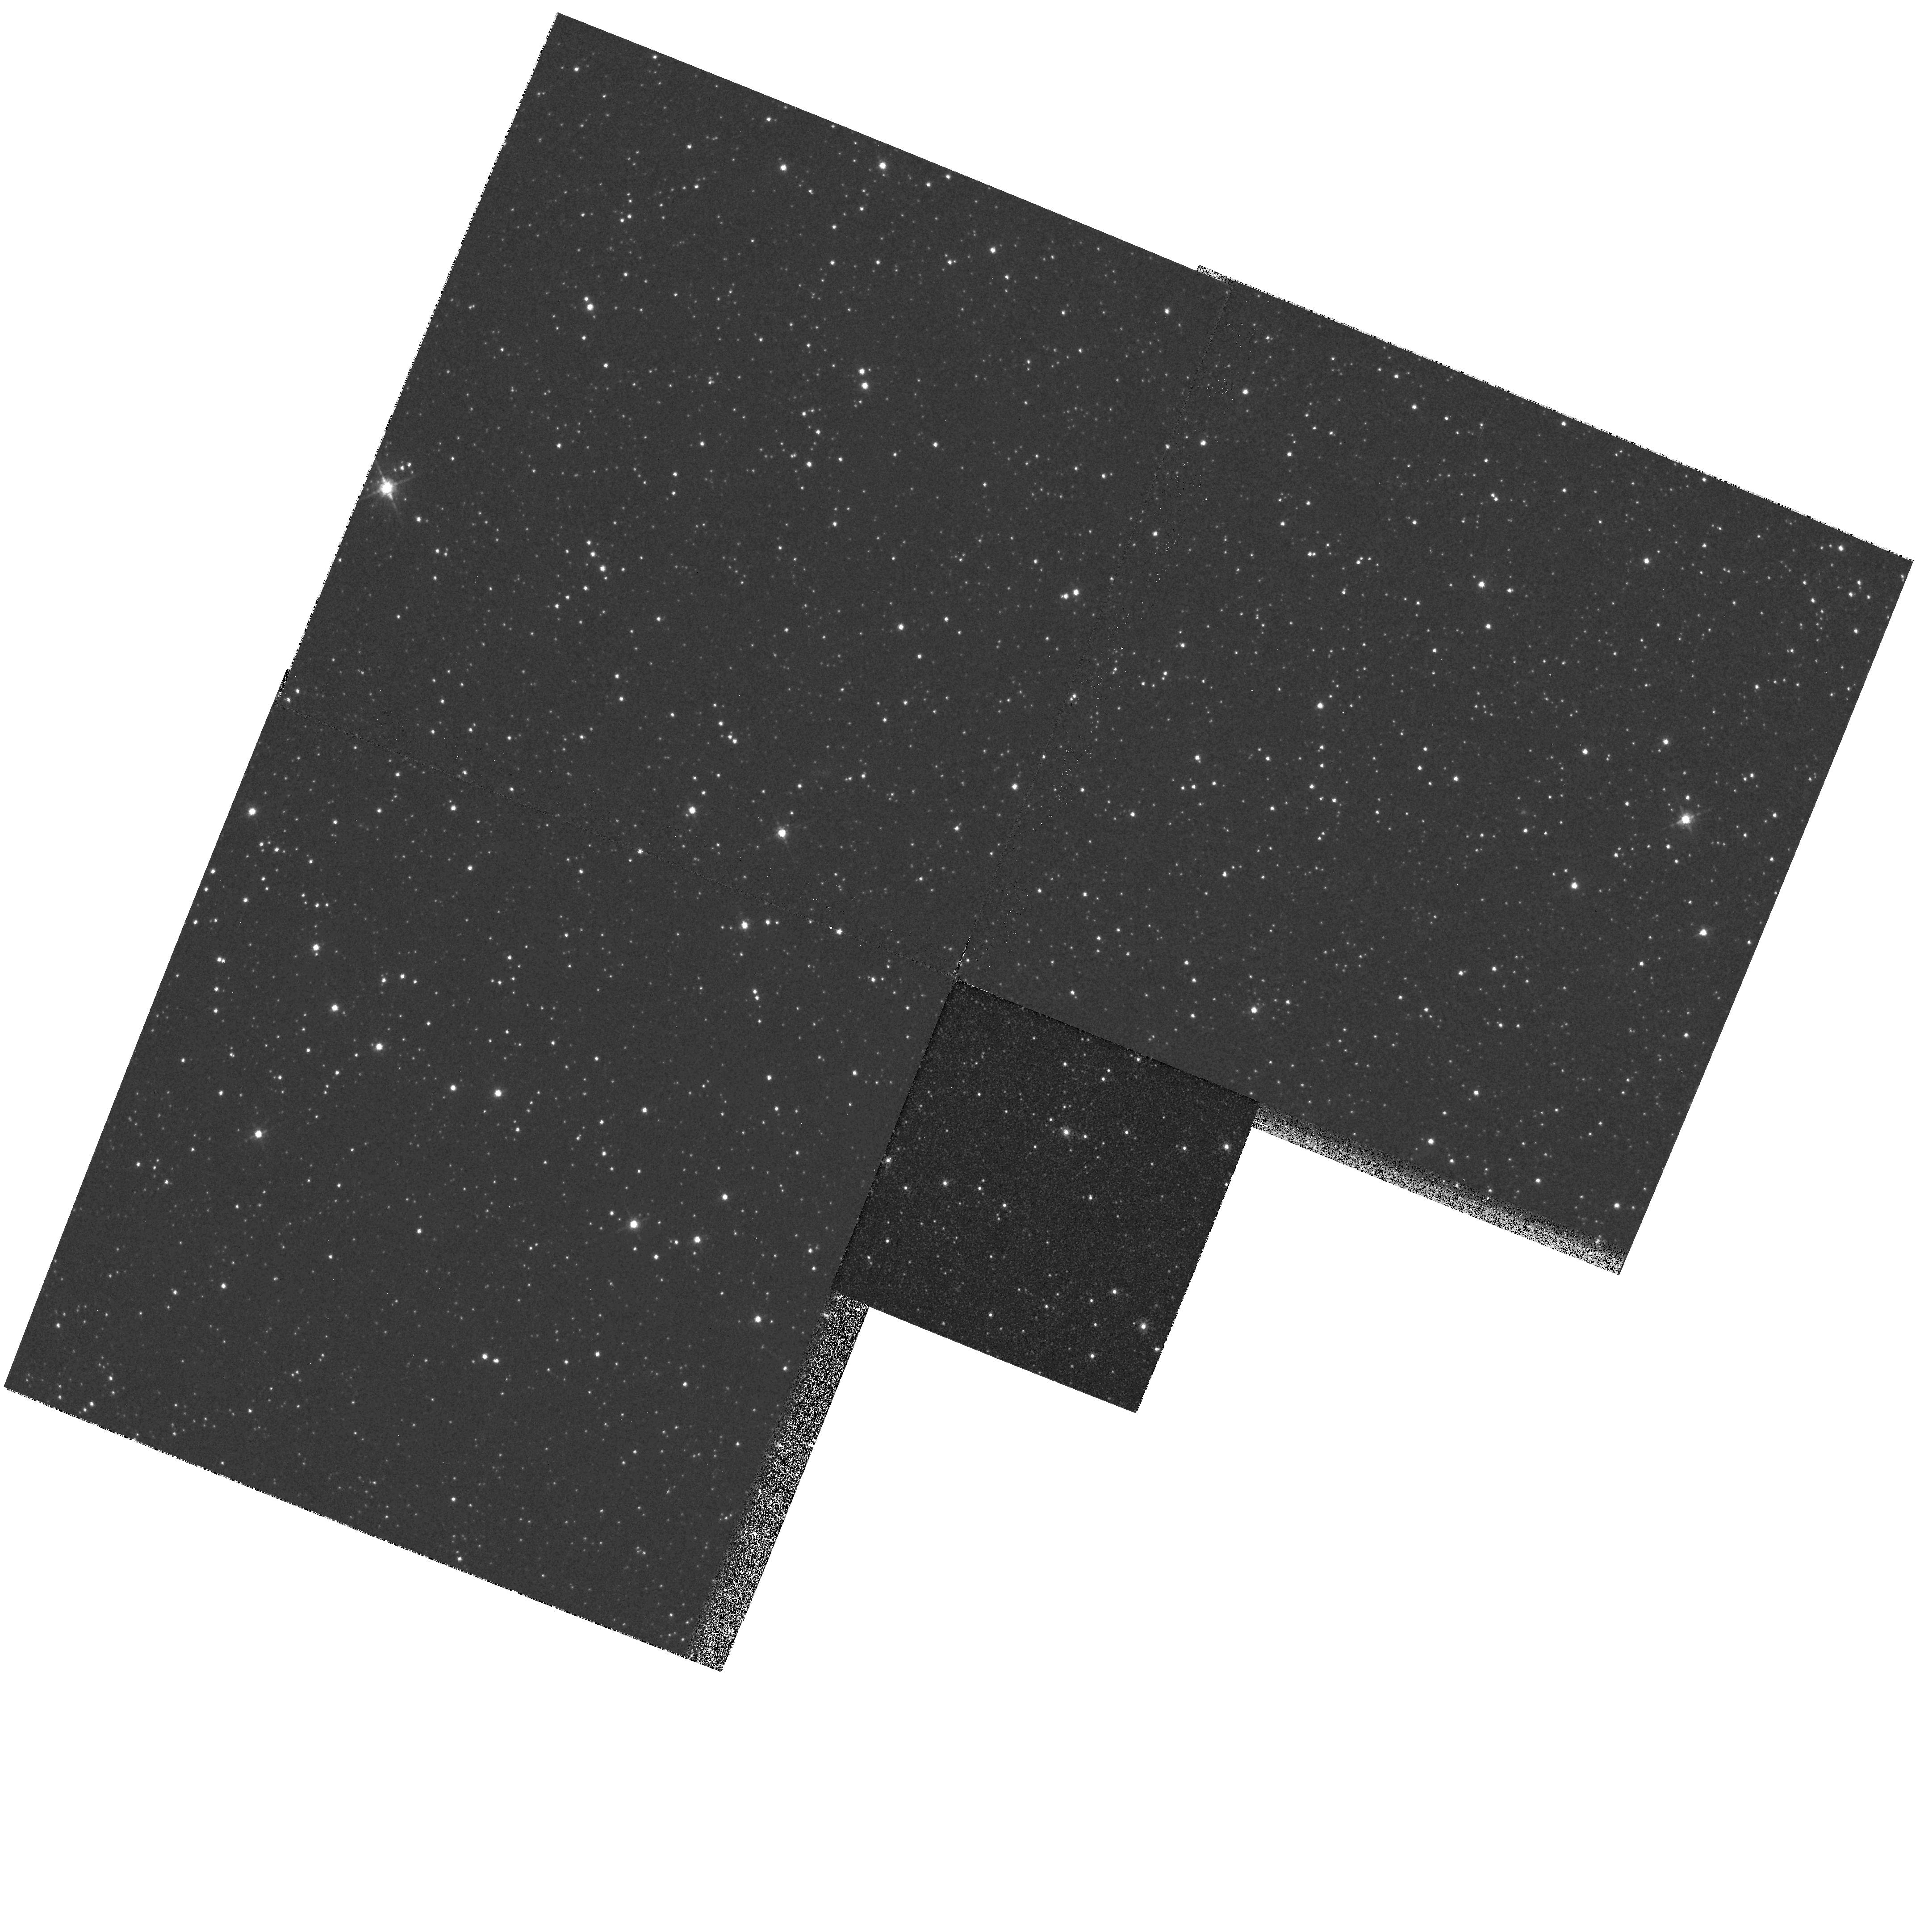
Target: CAL-87
Instrument: WFPC2/PC
Filter: F675W
Exposure: 2 min
Observation ID: hst_6135_02_wfpc2_pc_f675w_u2r202

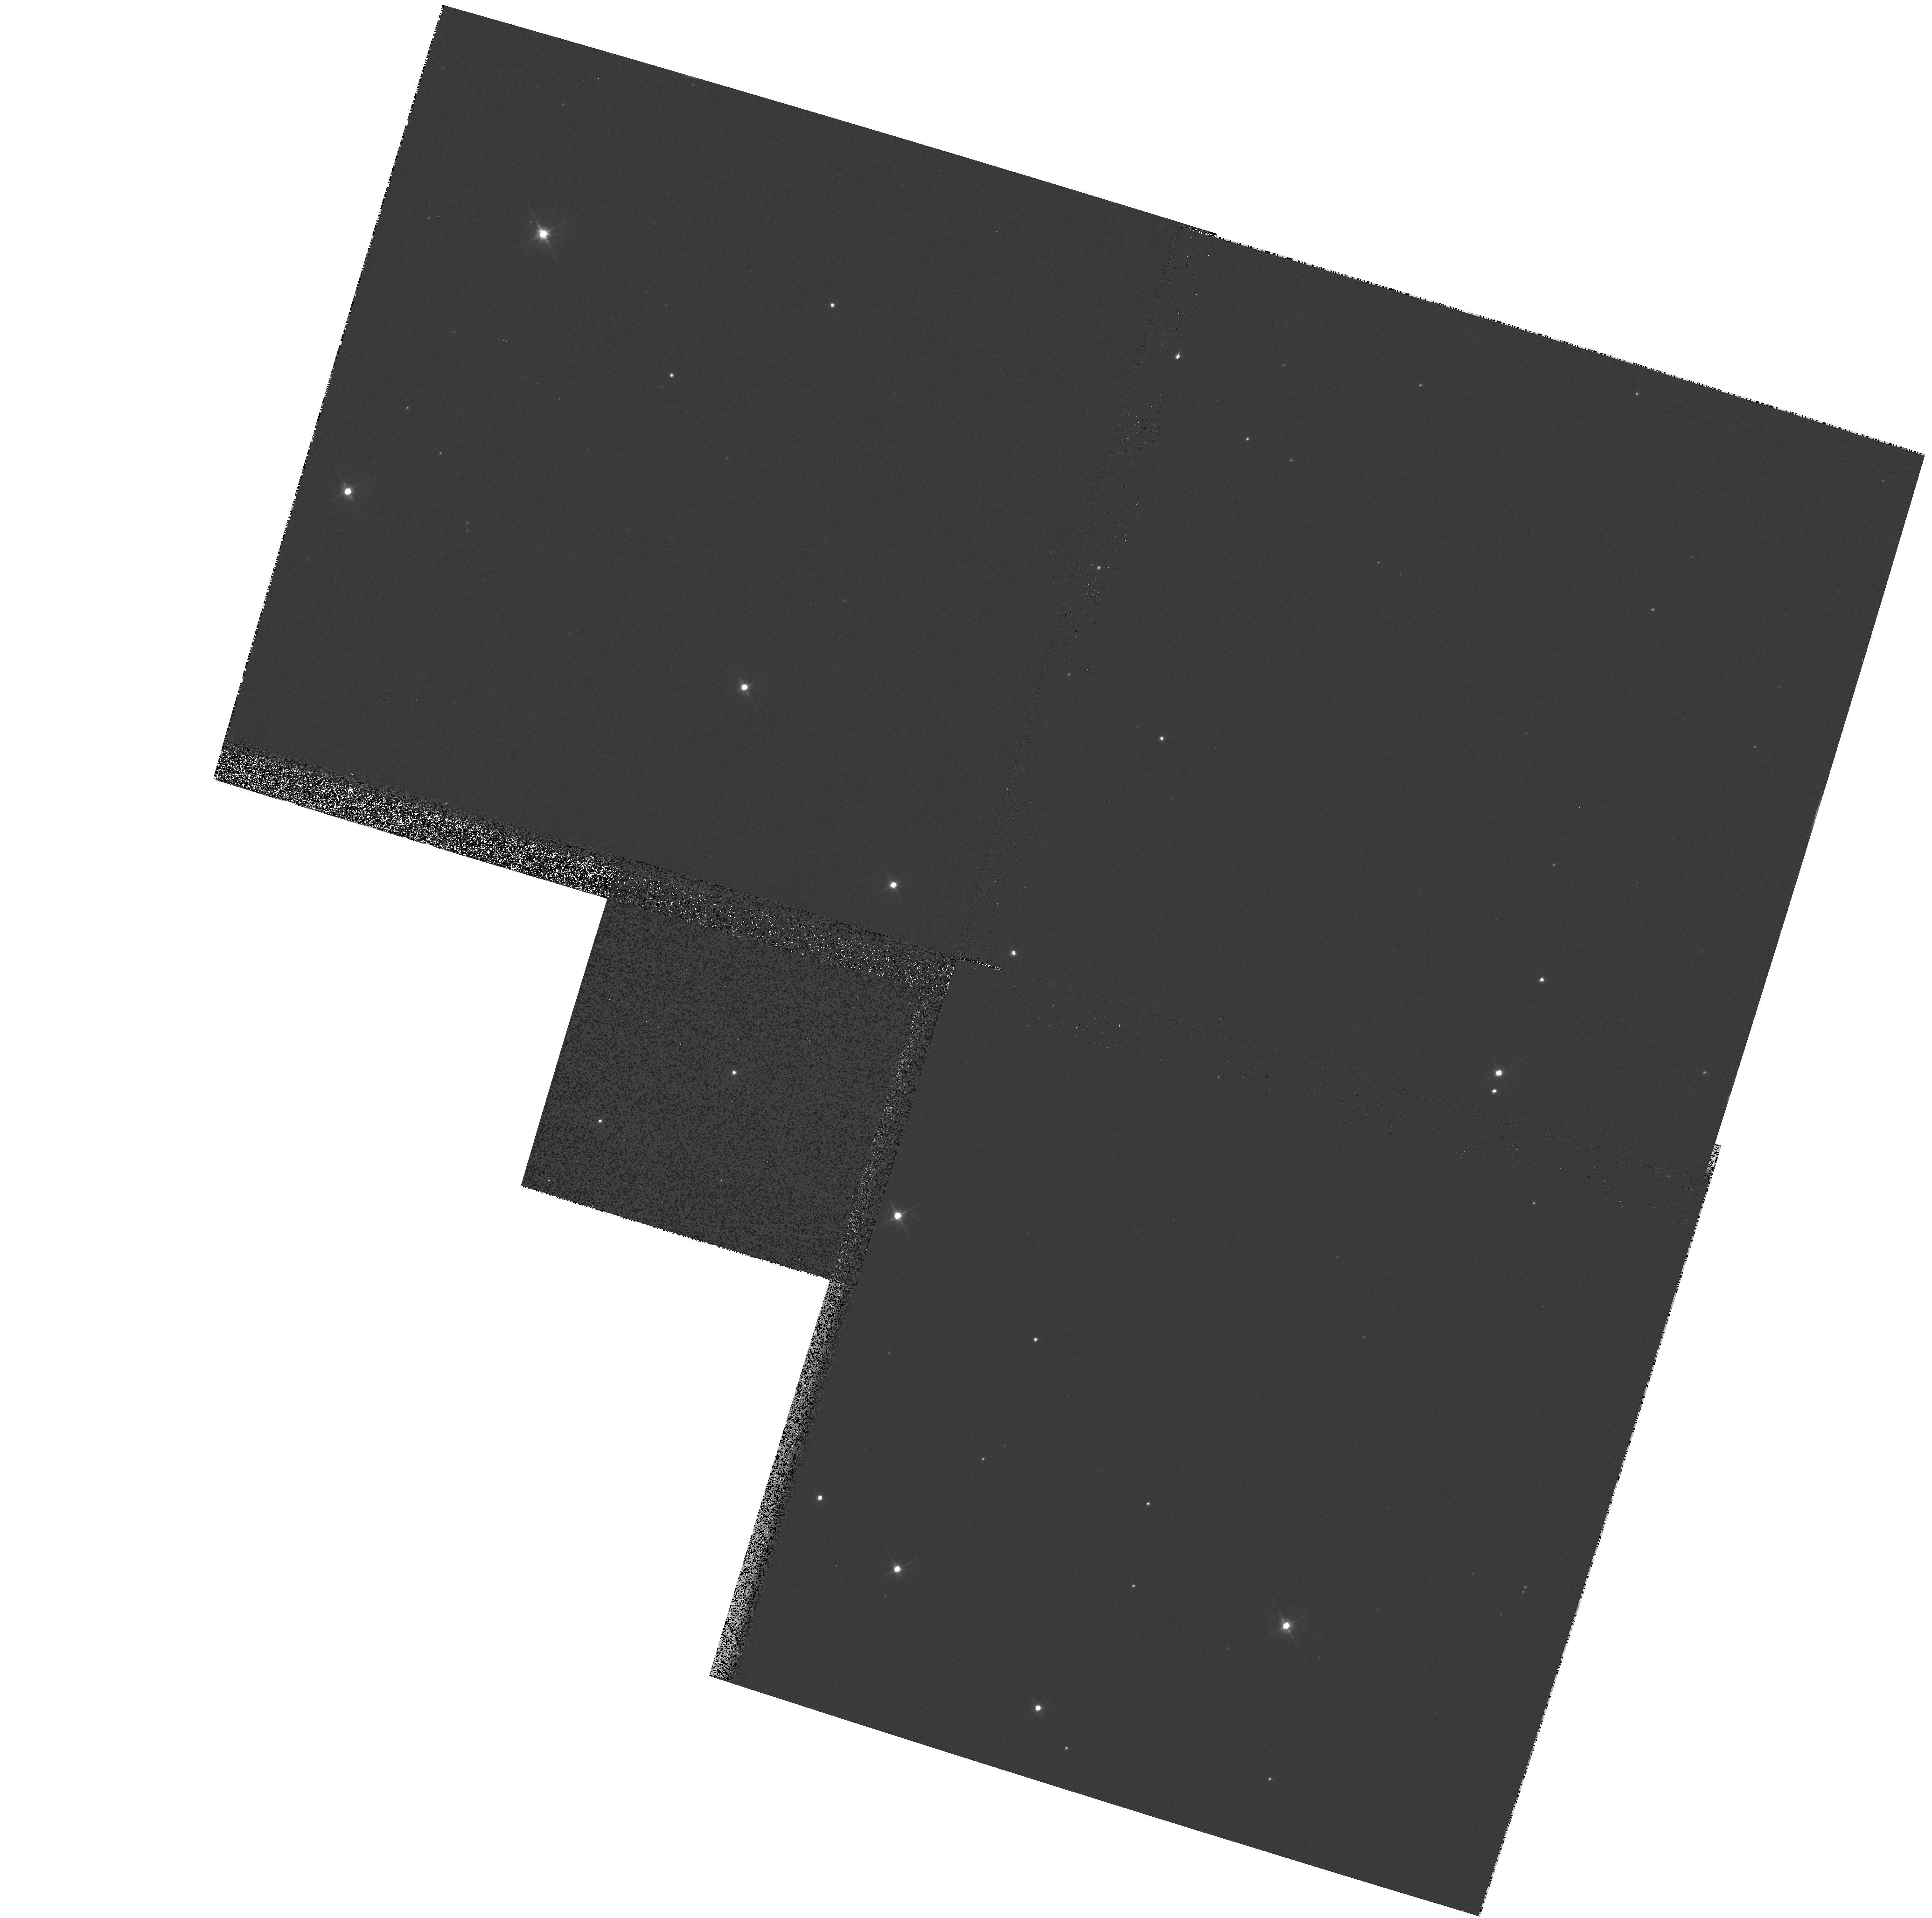
Target: NP-SER
Instrument: WFPC2/PC
Filter: F555W
Exposure: 2 min
Observation ID: hst_6135_03_wfpc2_pc_f555w_u2r203

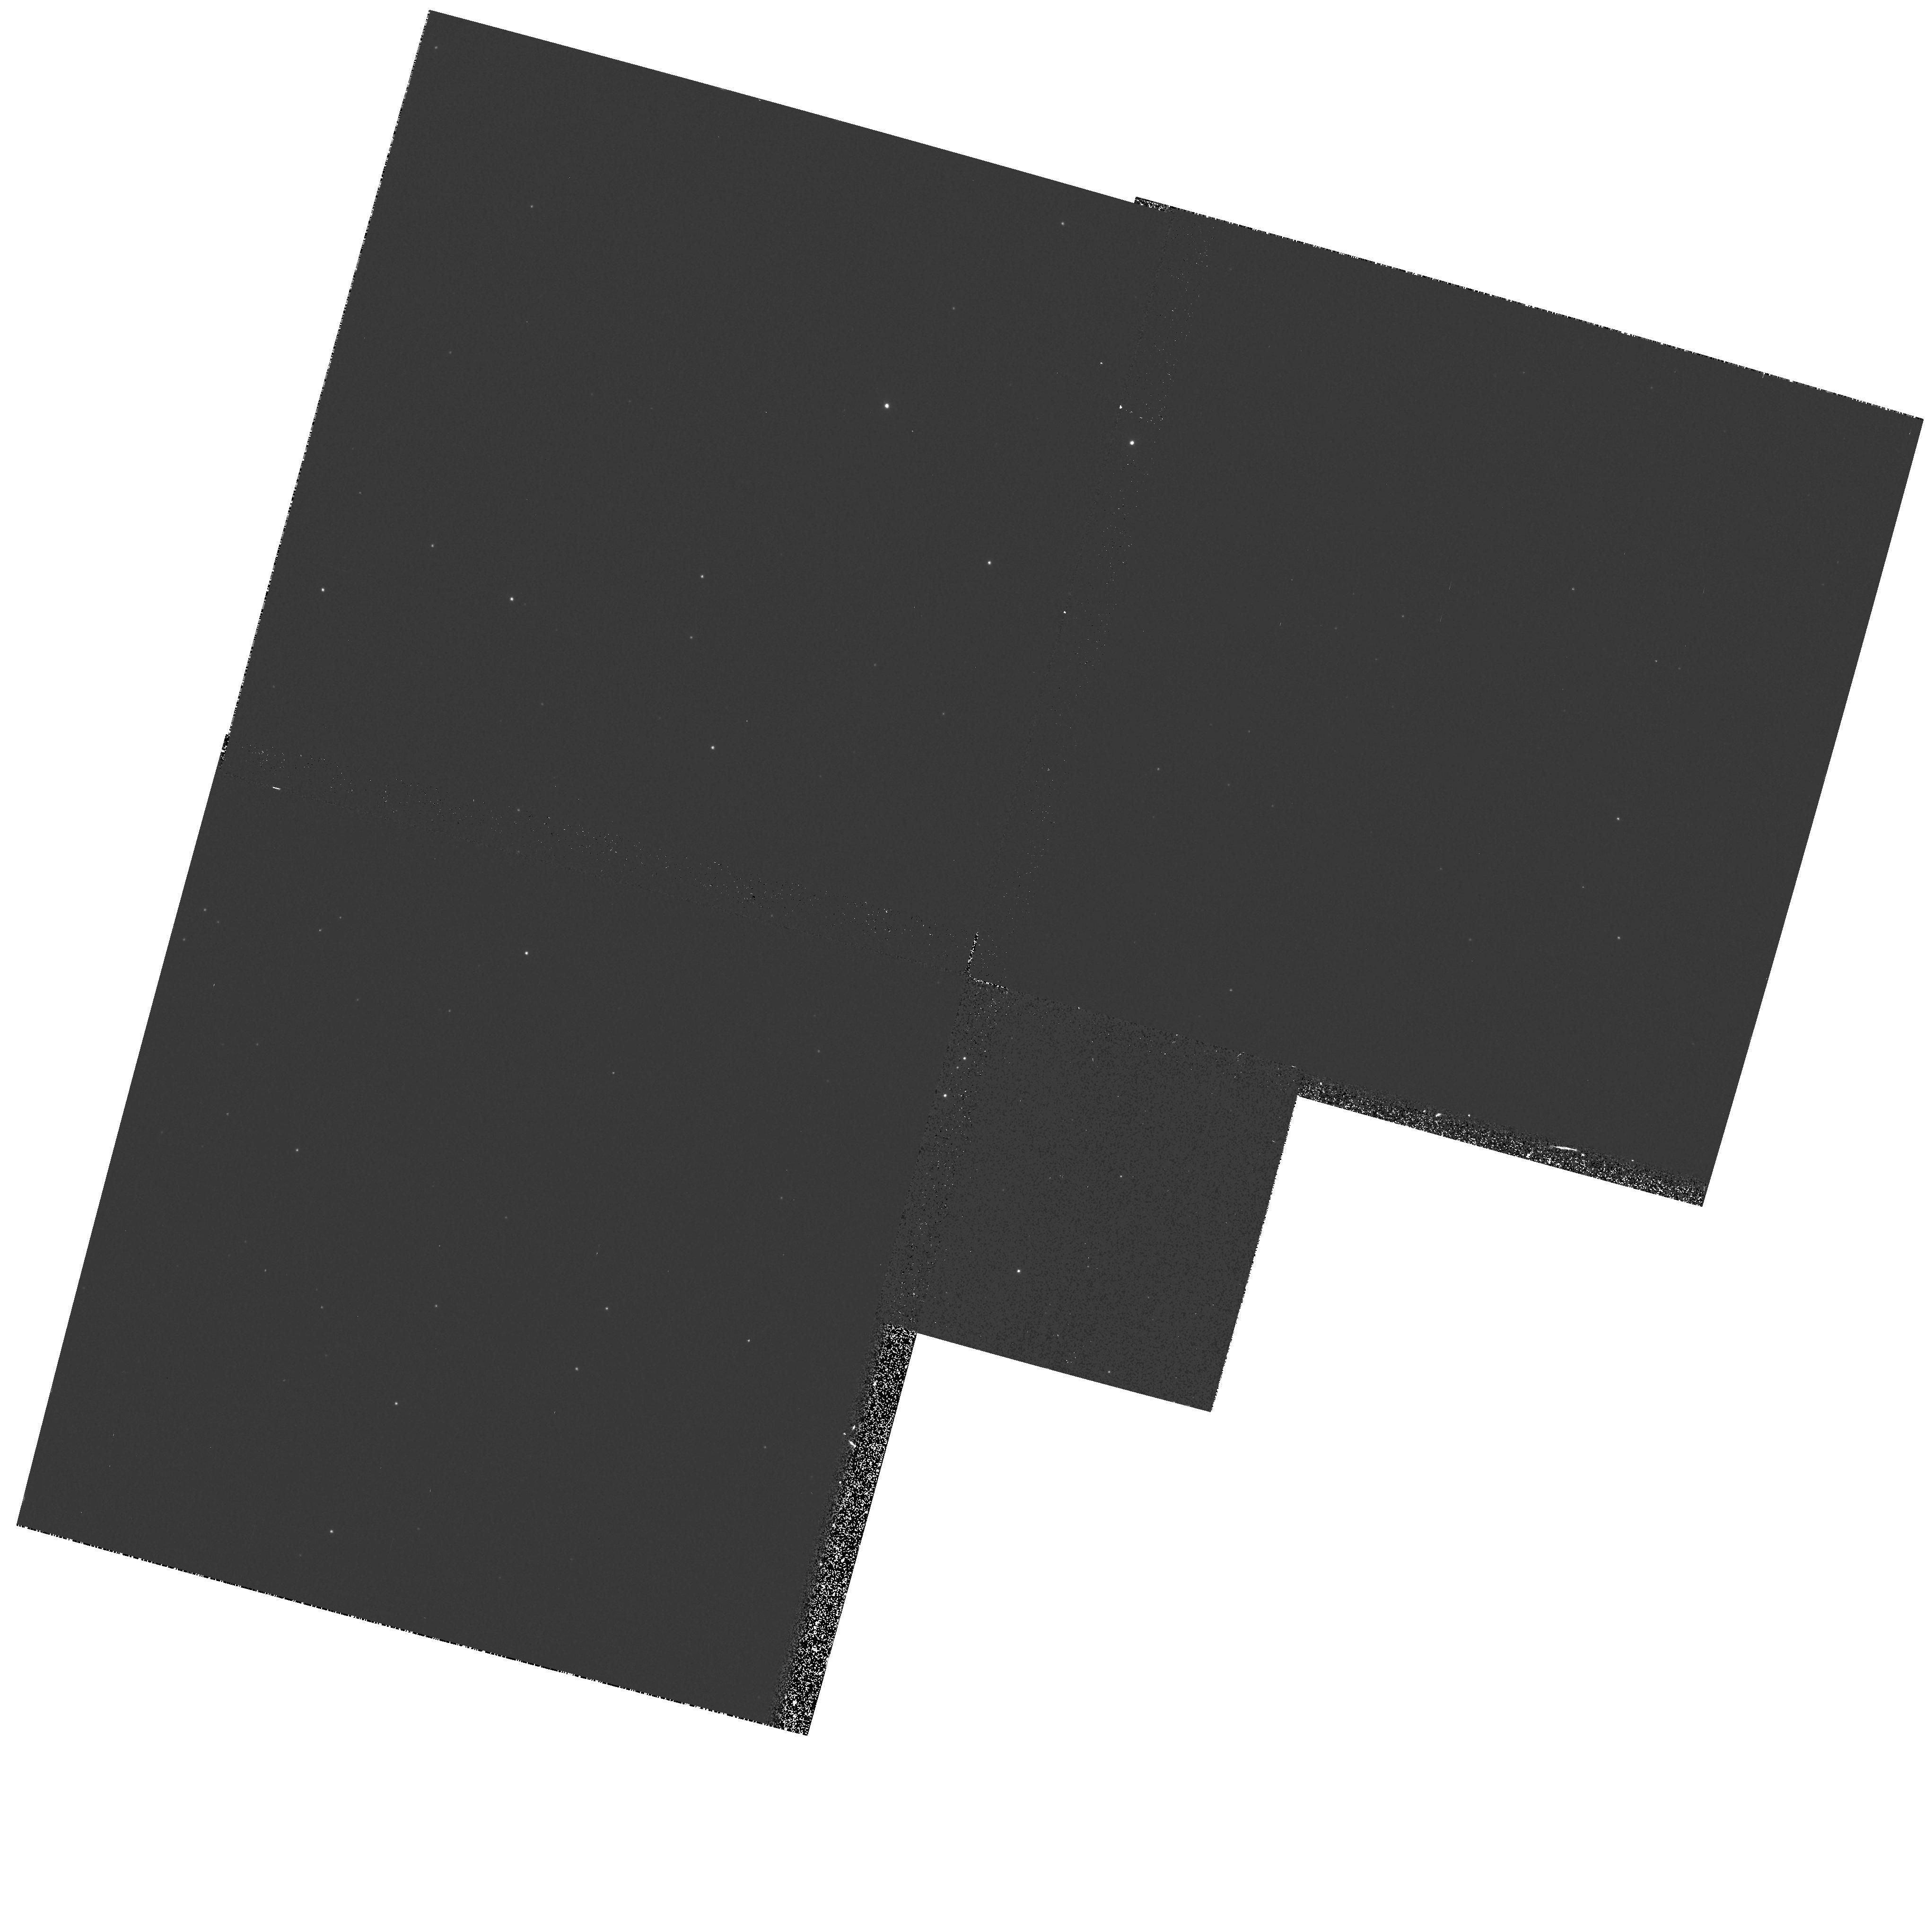
Target: V1727-CYG
Instrument: WFPC2/PC
Filter: F336W
Exposure: 10 min
Observation ID: hst_6135_01_wfpc2_pc_f336w_u2r201

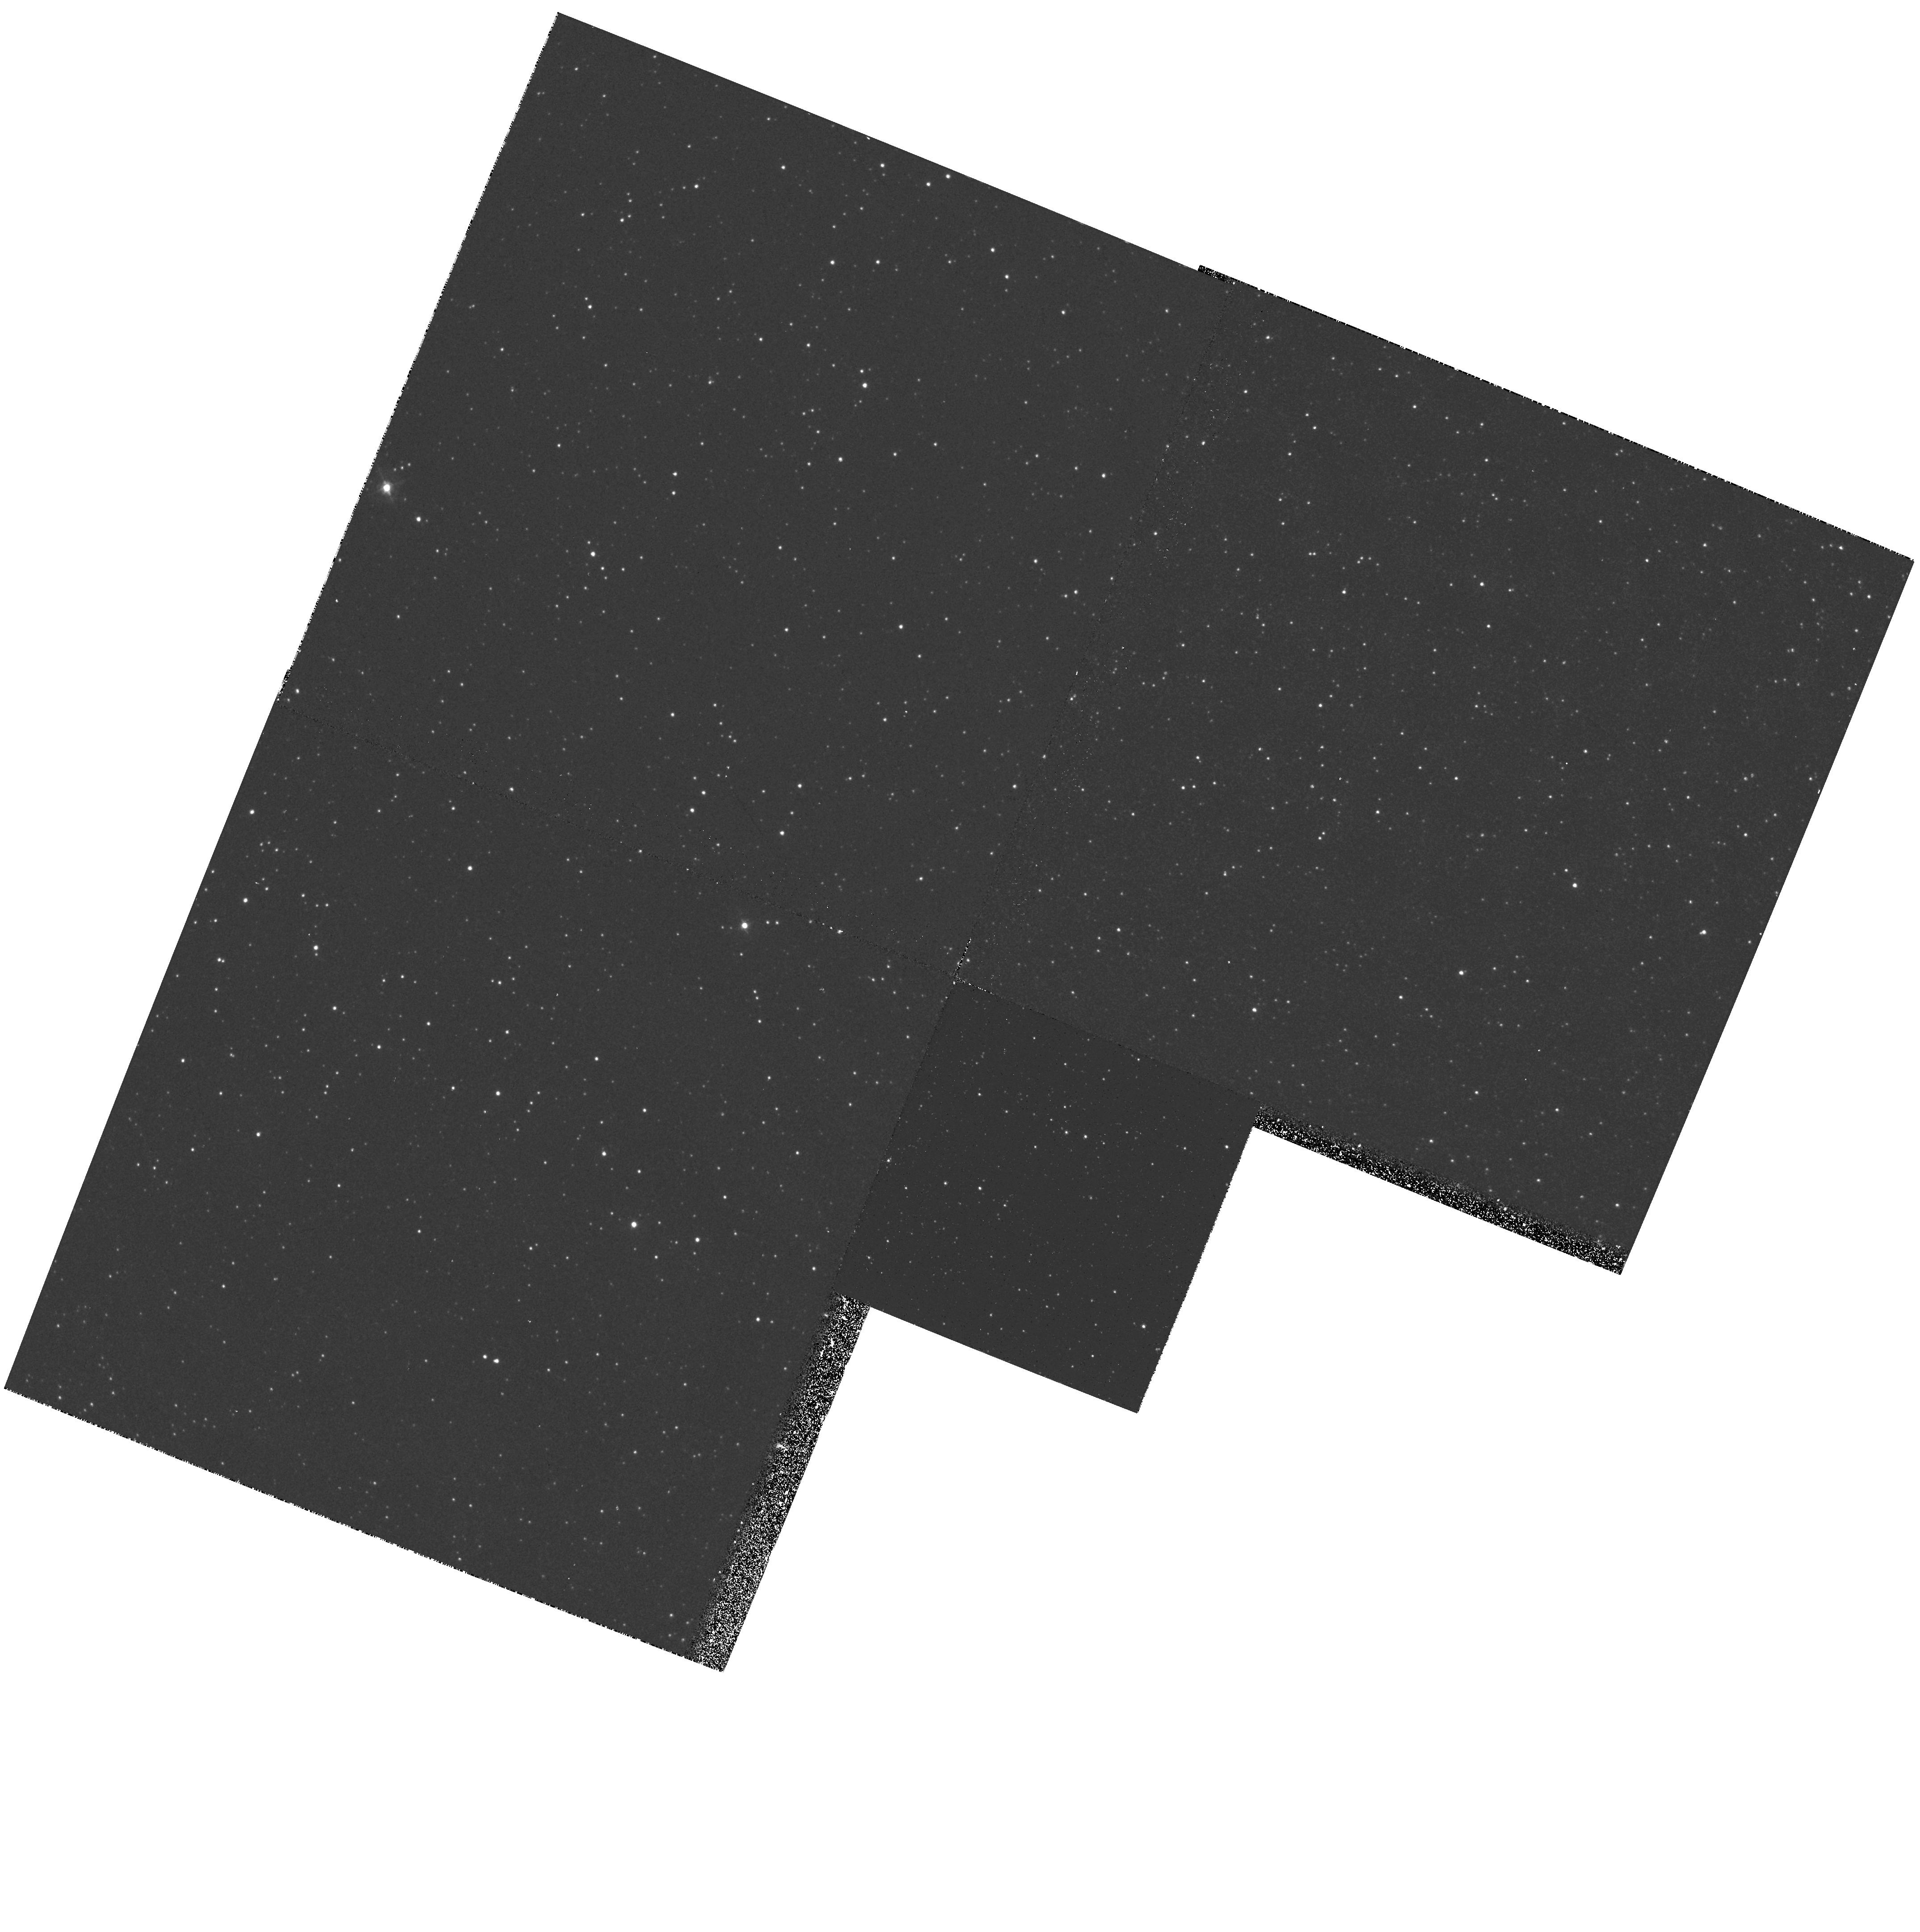
Target: CAL-87
Instrument: WFPC2/PC
Filter: F439W
Exposure: 8 min
Observation ID: hst_6135_02_wfpc2_pc_f439w_u2r202

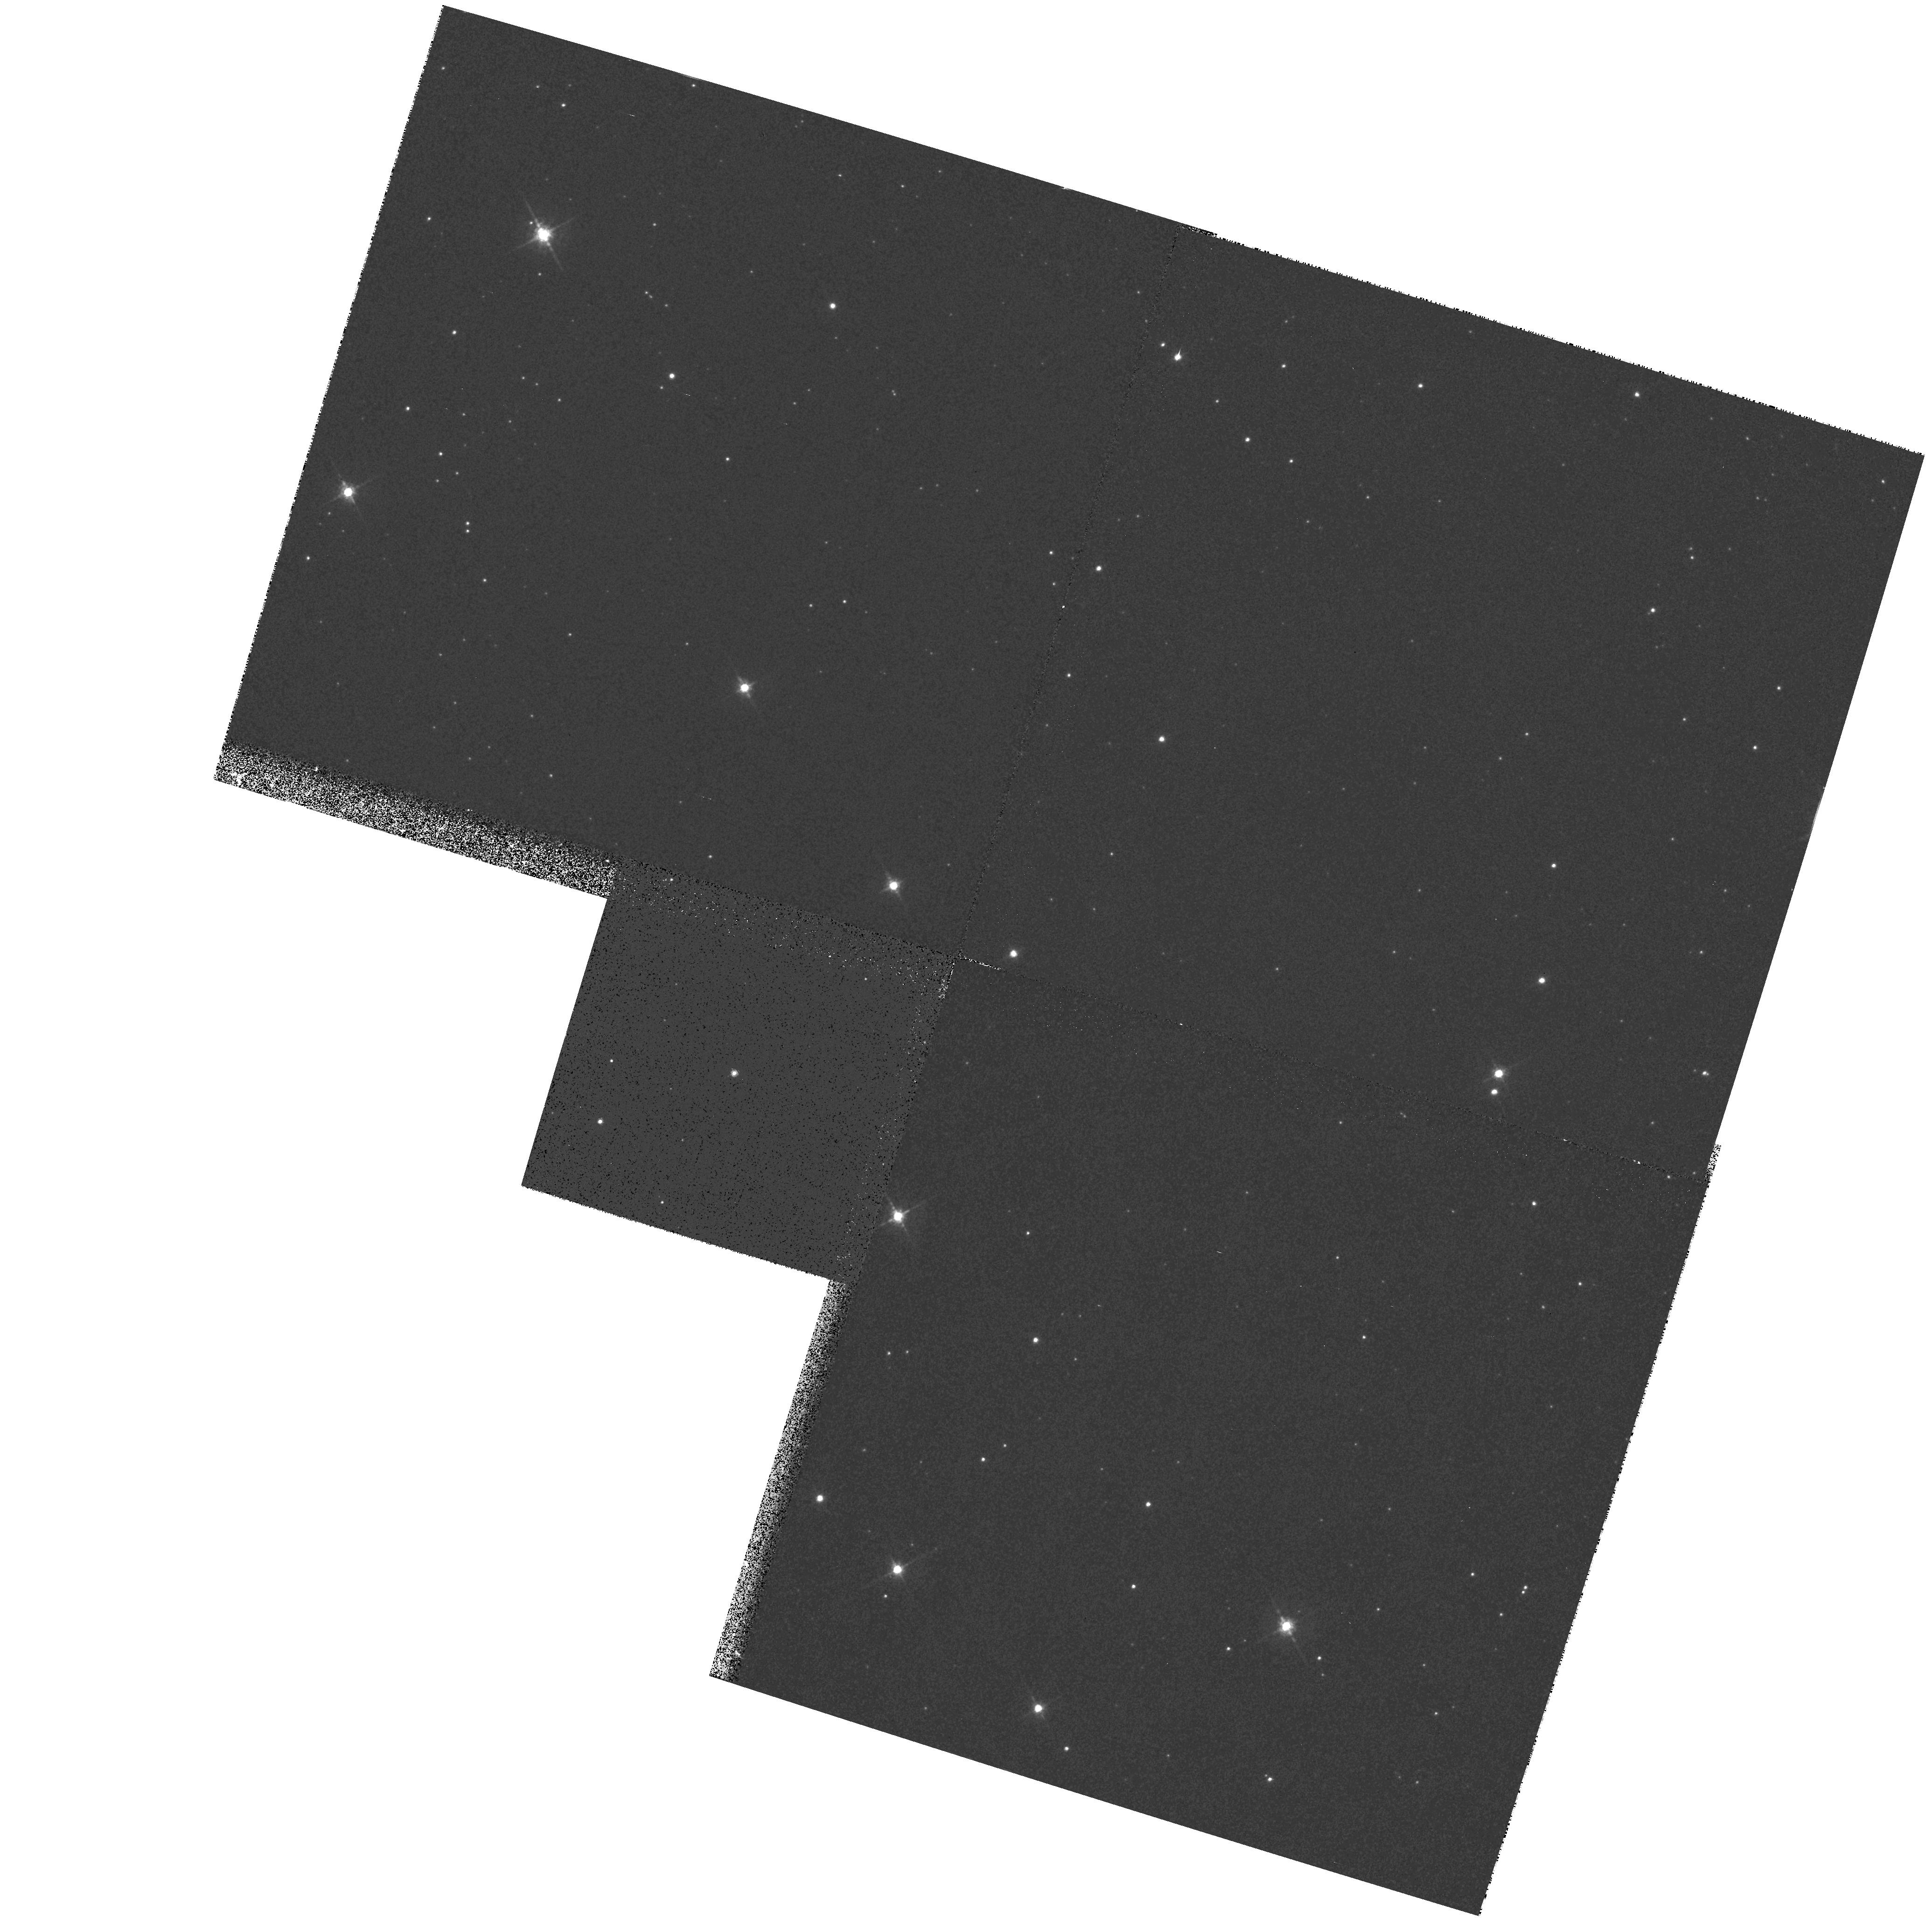
Target: NP-SER
Instrument: WFPC2/PC
Filter: F675W
Exposure: 2 min
Observation ID: hst_6135_03_wfpc2_pc_f675w_u2r203

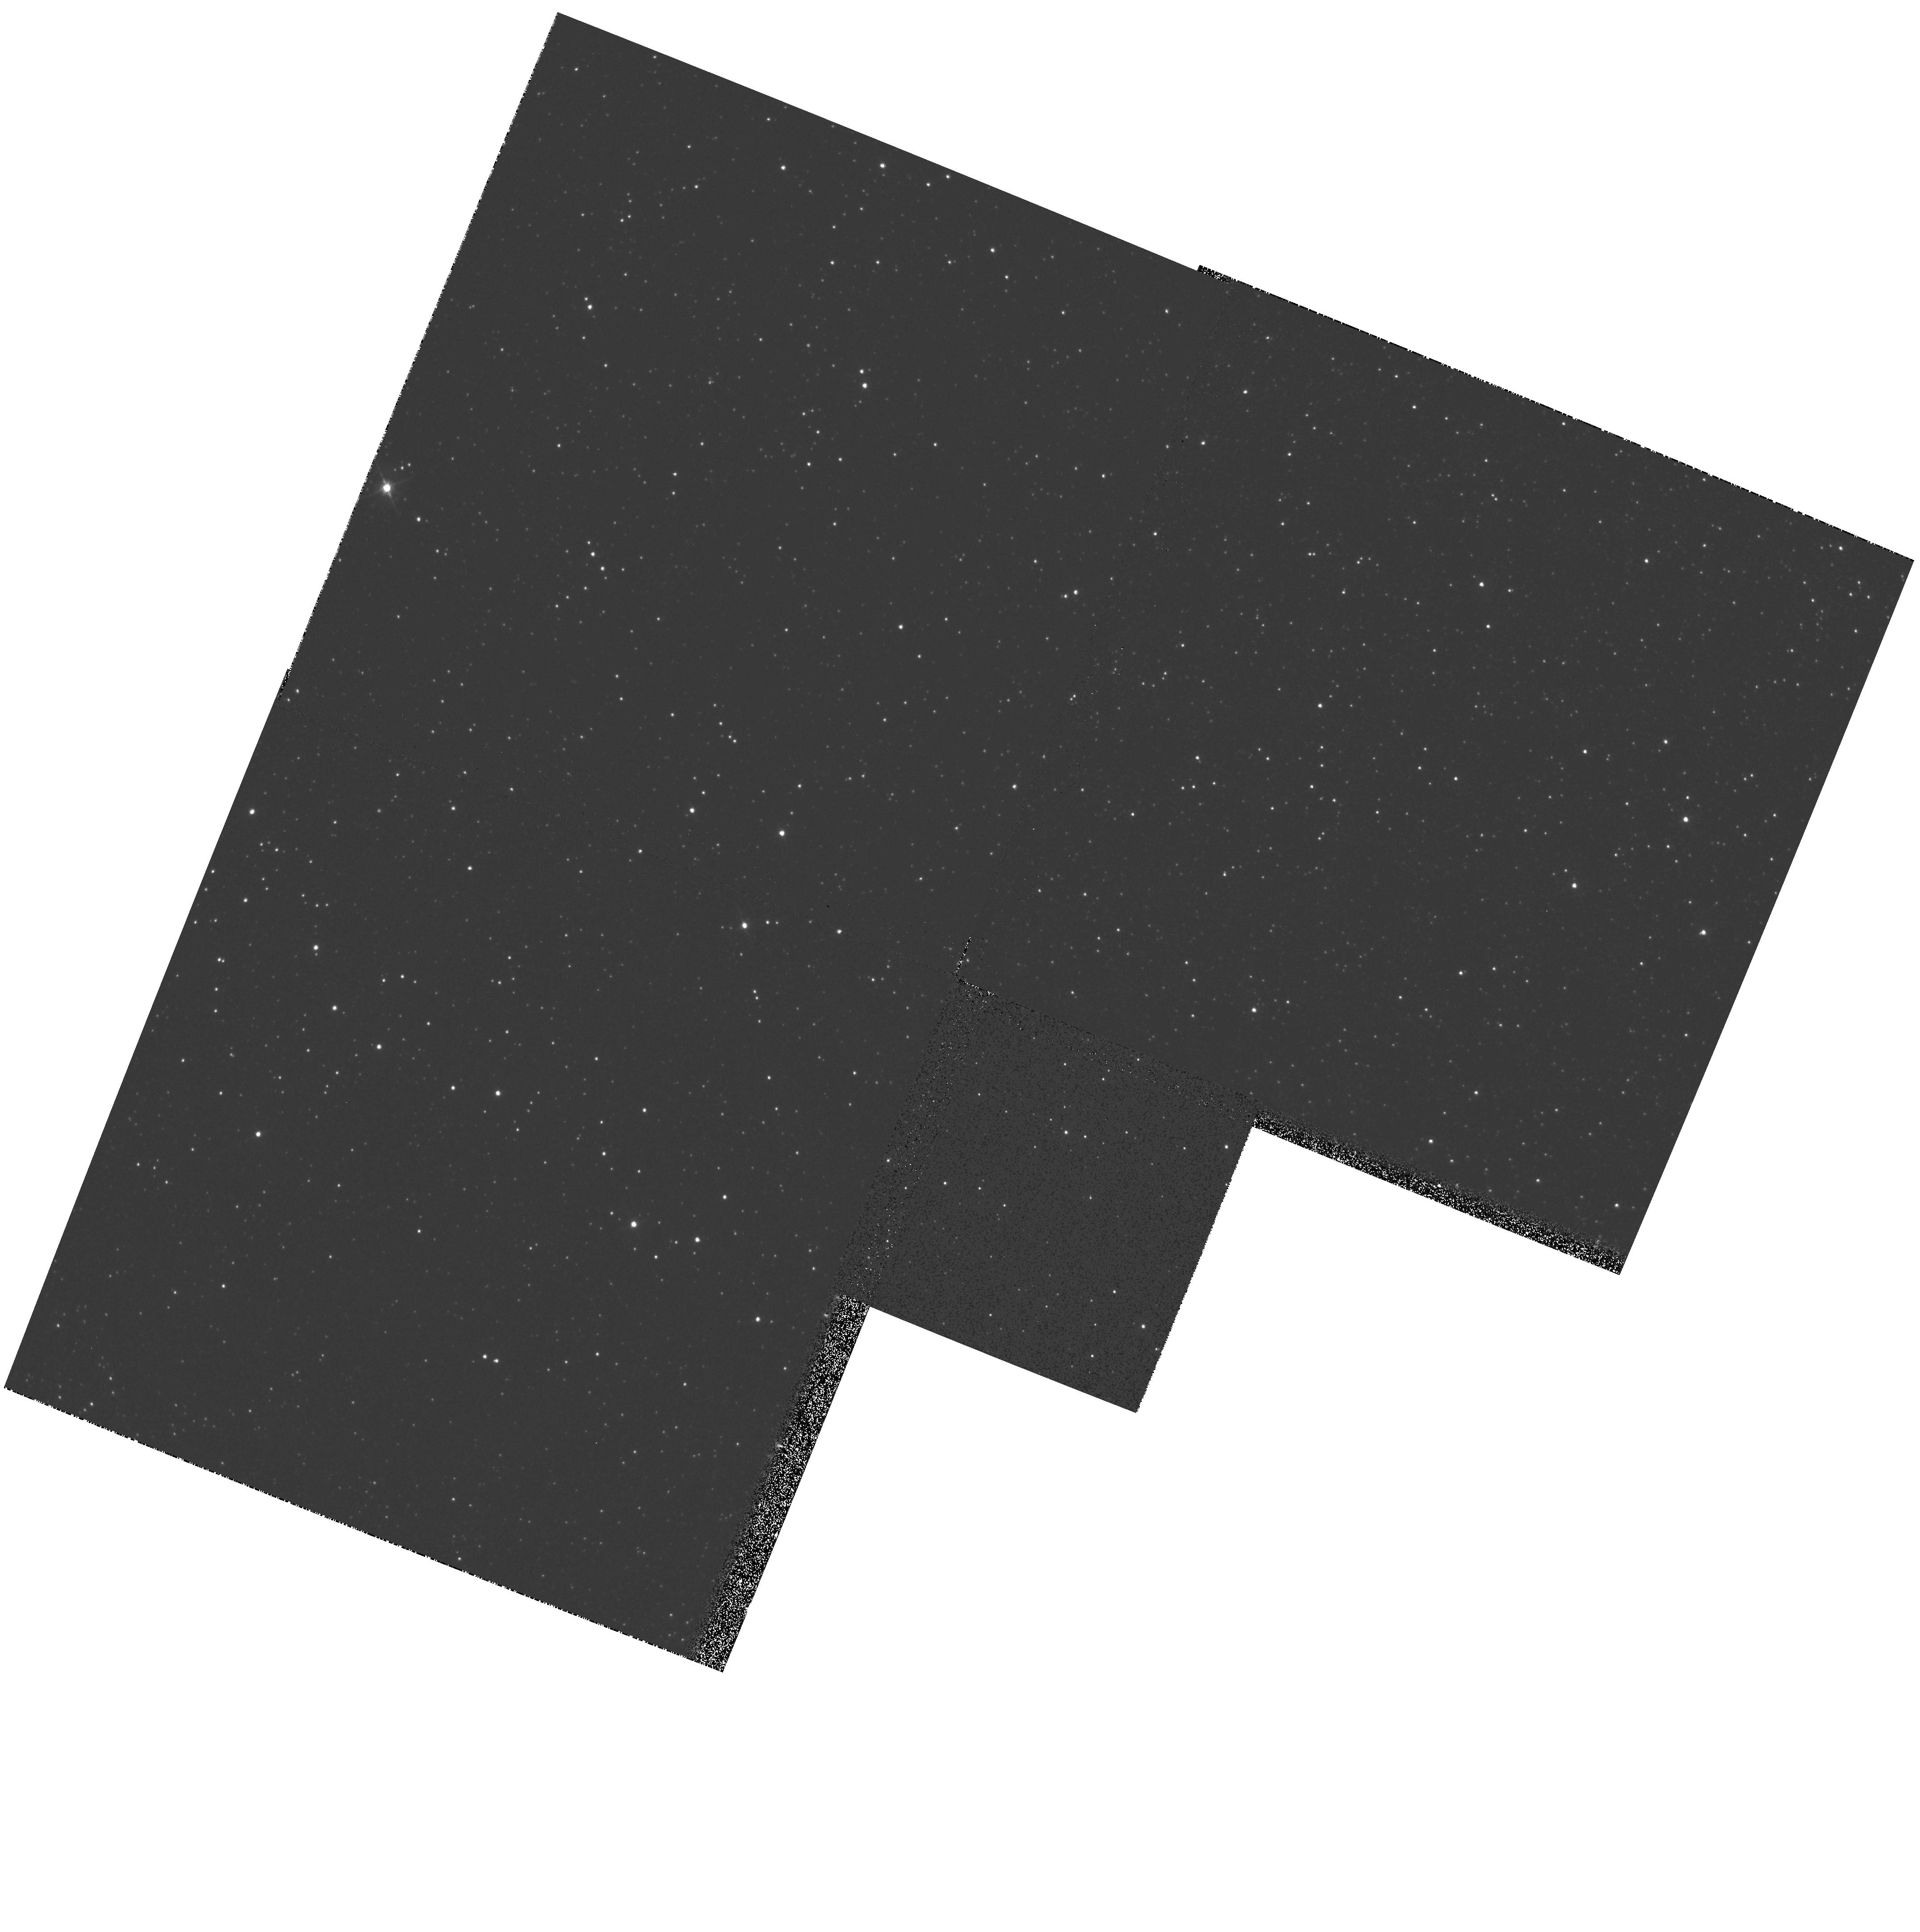
Target: CAL-87
Instrument: WFPC2/PC
Filter: F555W
Exposure: 2 min
Observation ID: hst_6135_02_wfpc2_pc_f555w_u2r202

UNCOVERING MISIDENTIFICATIONS OF BRIGHT GALACTIC X-RAY BINARIES (PI: Margon, Bruce H.)

We discuss three intense galactic X-ray binary stars with low- mass companions: V1727 Cyg (X2129+470), CAL 87, and NP Ser (GX17+2). All three optical counterparts, despite literally decades of intensive study, exhibit important anomalies, not readily interpreted by conventional models. All three sources also lie in severely crowded fields, and in all cases the anomalies would be resolved if much of the light observed from the ground in fact came from a nearby, thus-far-unresolved superposed (unrelated) companion. Recent work on a fourth famous source, Circinus X-1, shows that this possibility is far from speculative: 15 years after the ``identification" of that object, the optical image has been resolved into three objects within 1.5'', revealing the true counterpart 1.4'' distant from the canonical identification. We propose here a very simple program of PC imaging to explore this problem. One of the three sources is already known to have at least one polluting companion 0.9'' distant, so precision multicolor magnitudes in that system are guaranteed to be of importance in unraveling ground-based photometry.